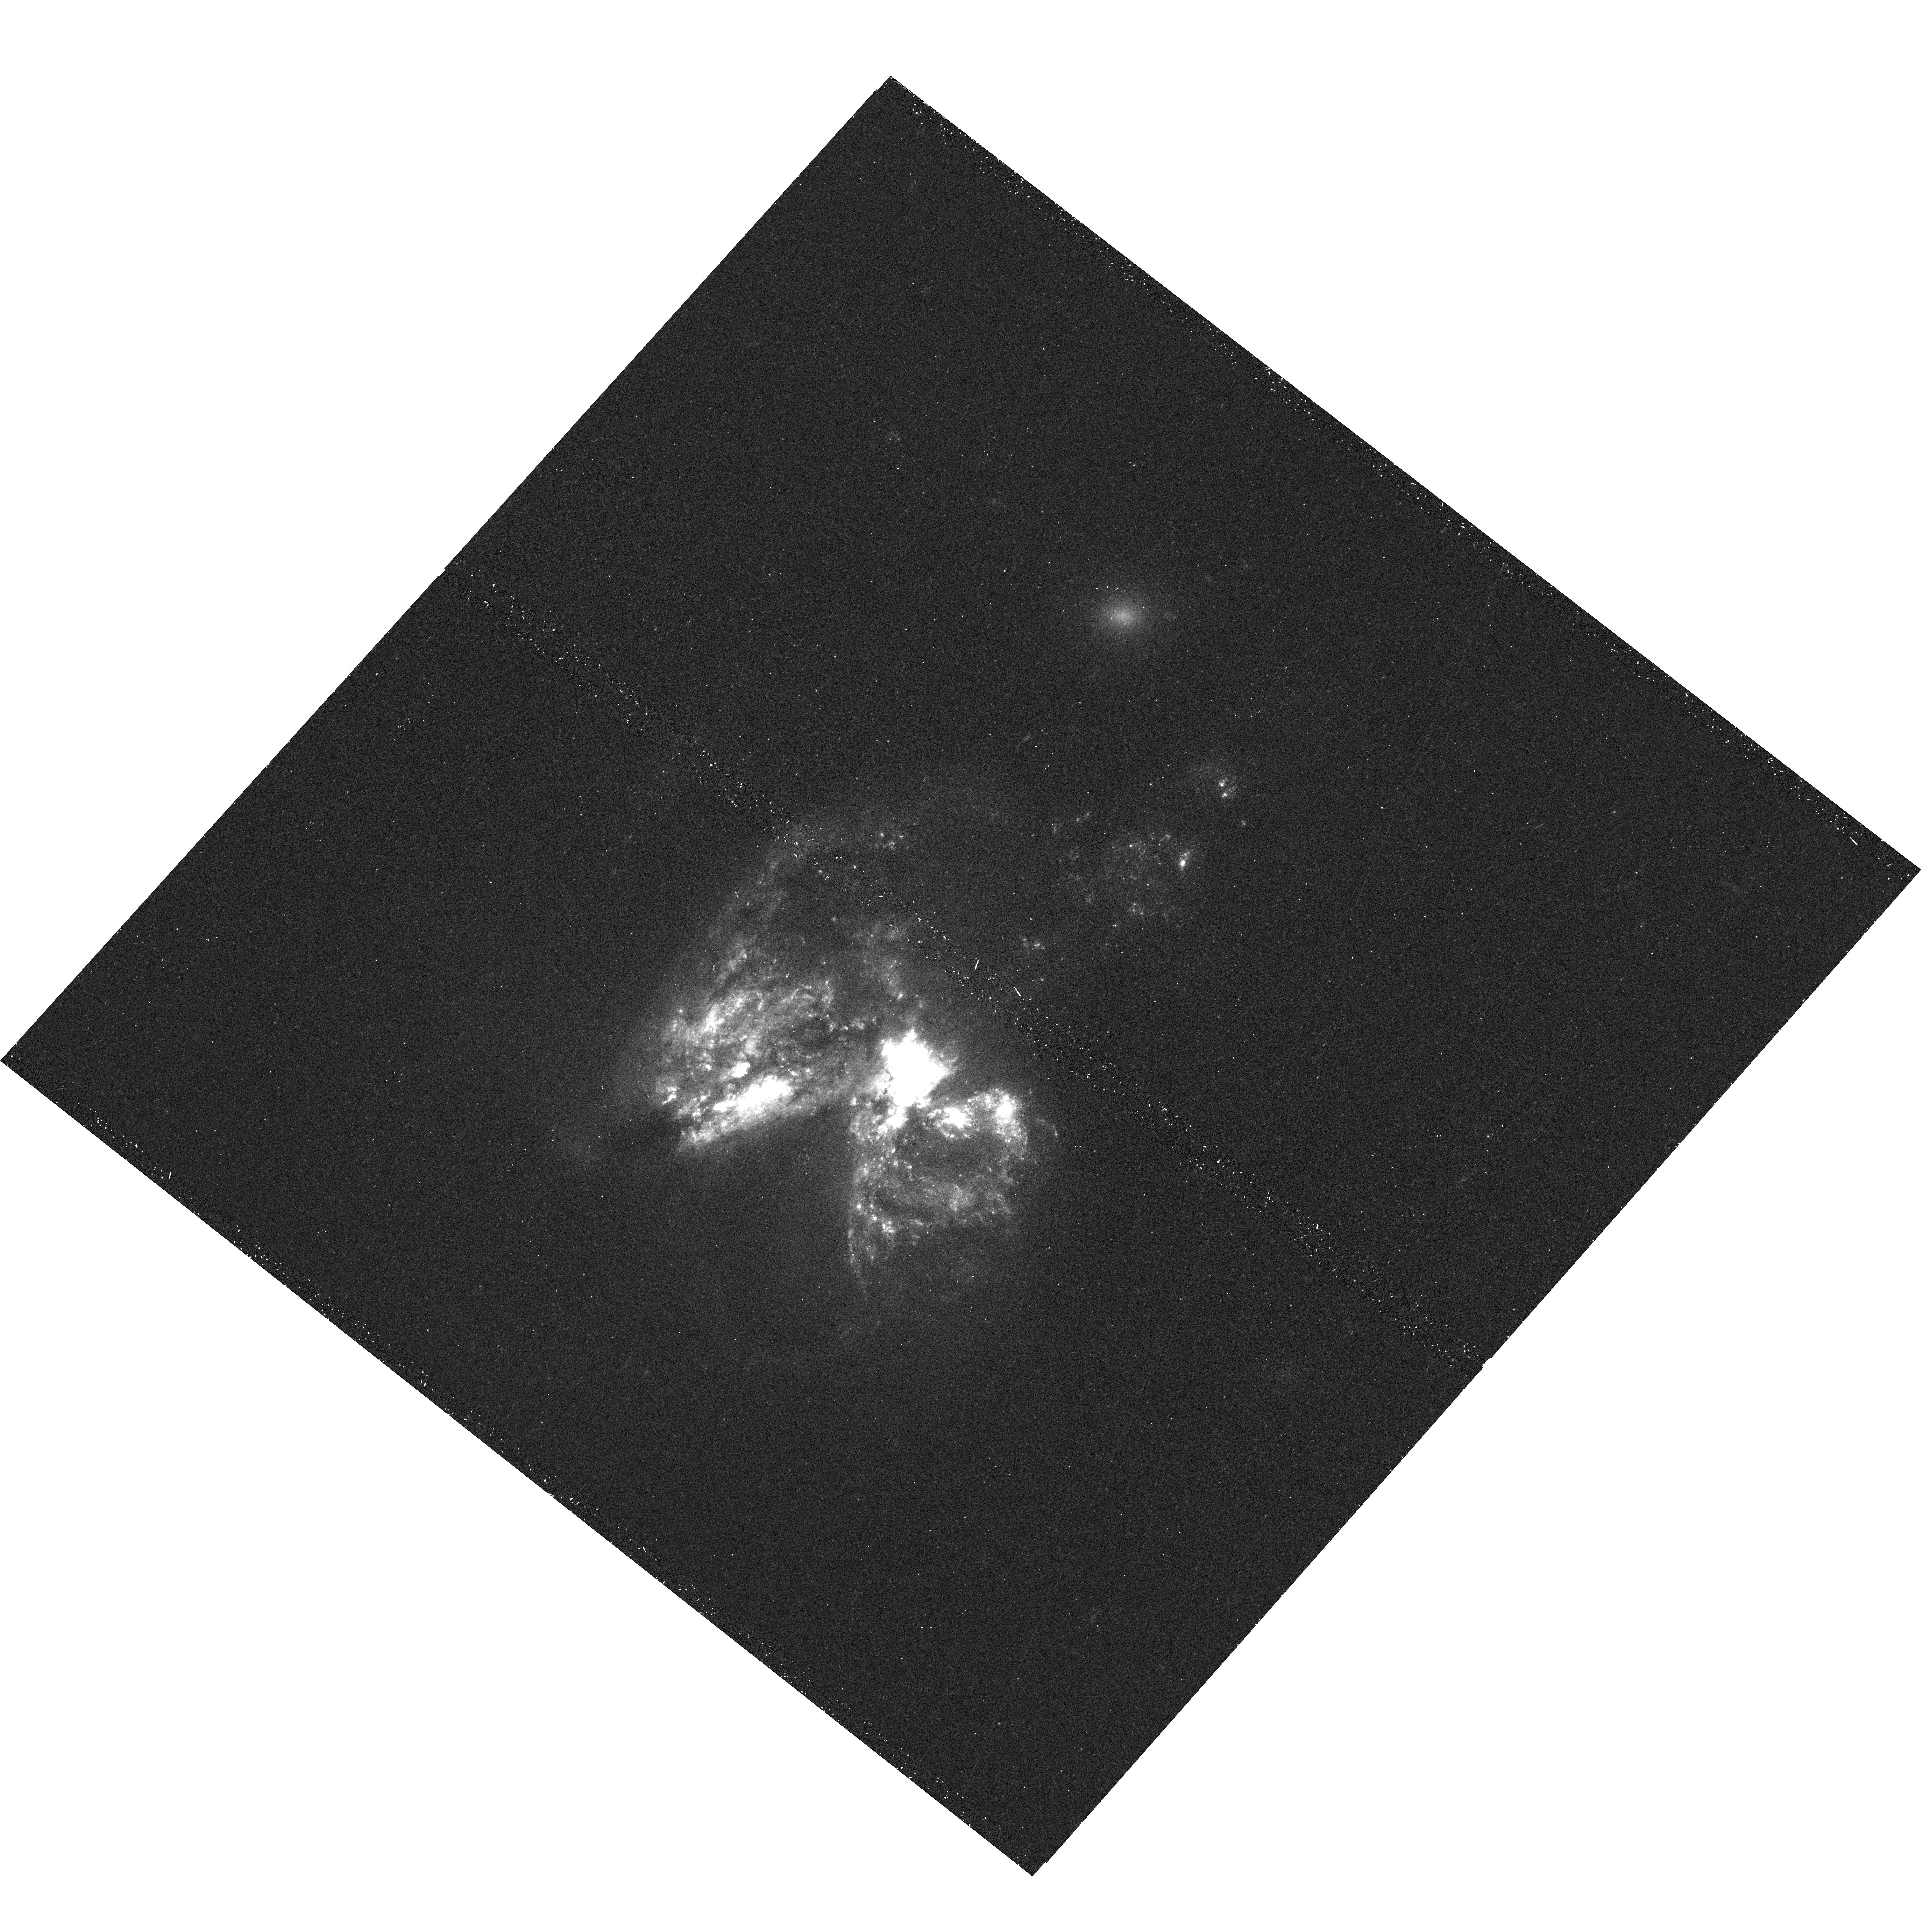
Target: SN2010O. Instrument: WFC3/UVIS. Filter: F336W. Exposure: 13 min. Observation ID: hst_12295_01_wfc3_uvis_f336w_ibfz01

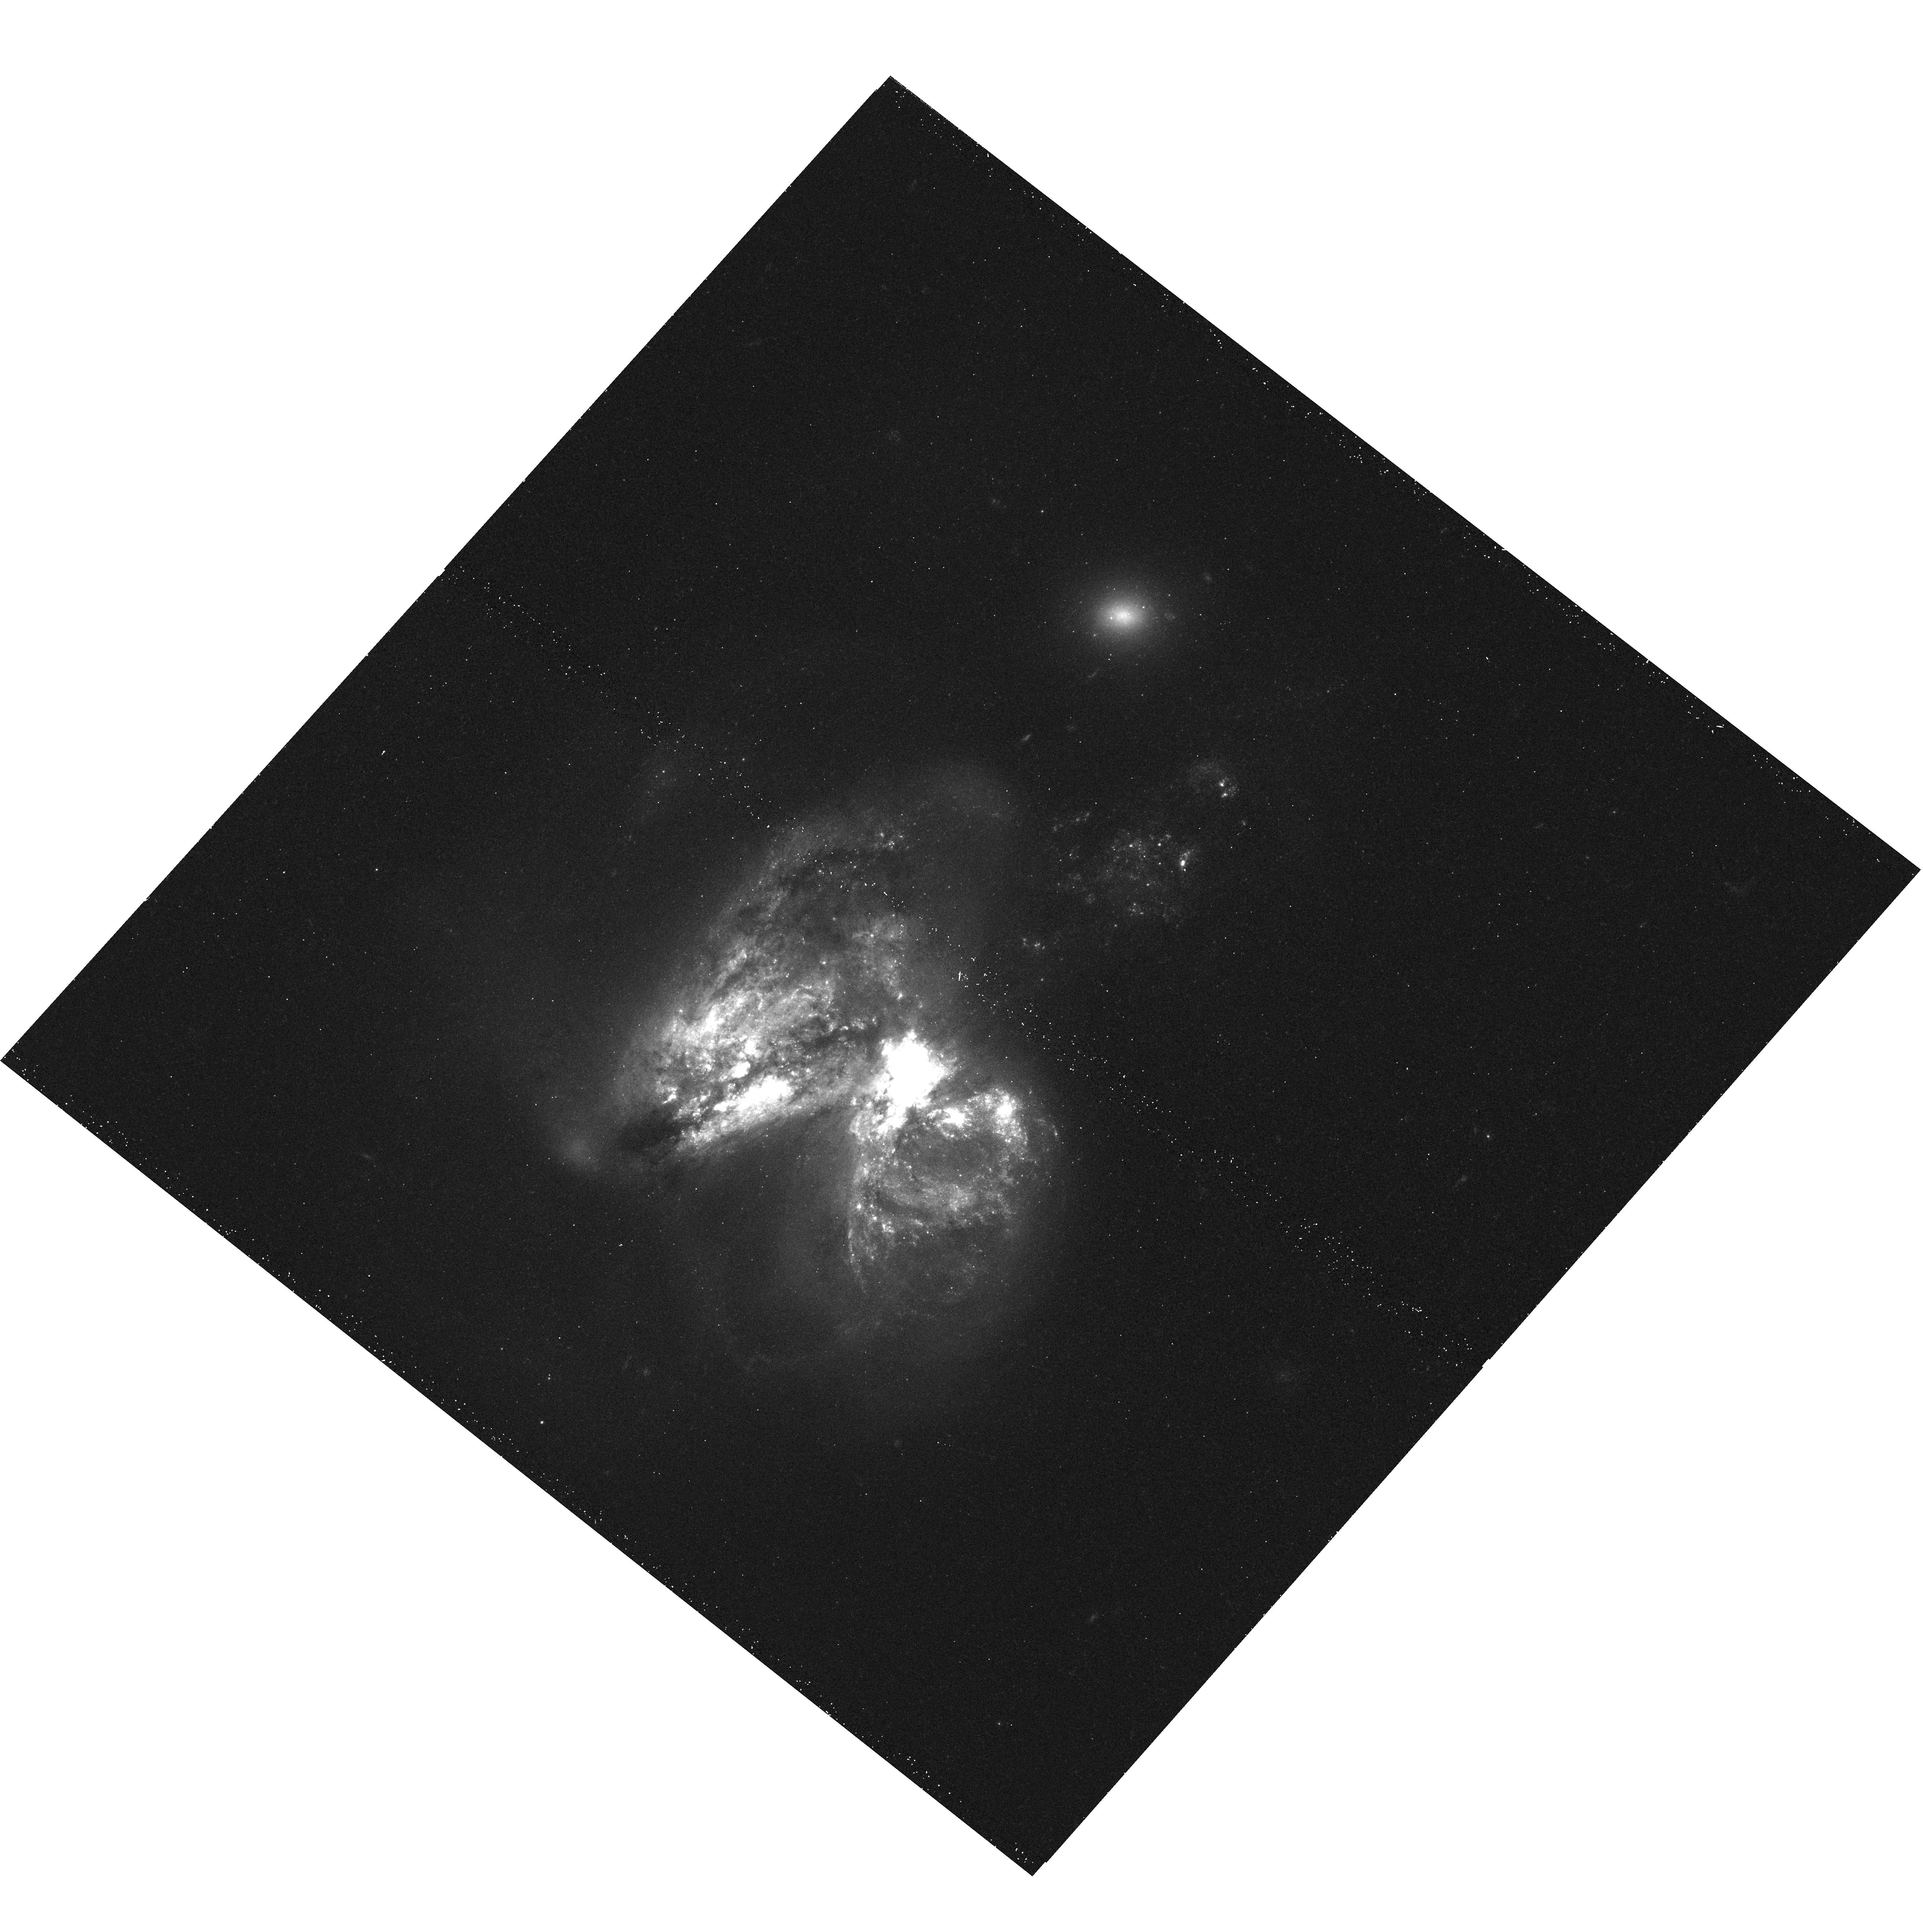
Target: SN2010O. Instrument: WFC3/UVIS. Filter: F438W. Exposure: 12 min. Observation ID: hst_12295_01_wfc3_uvis_f438w_ibfz01

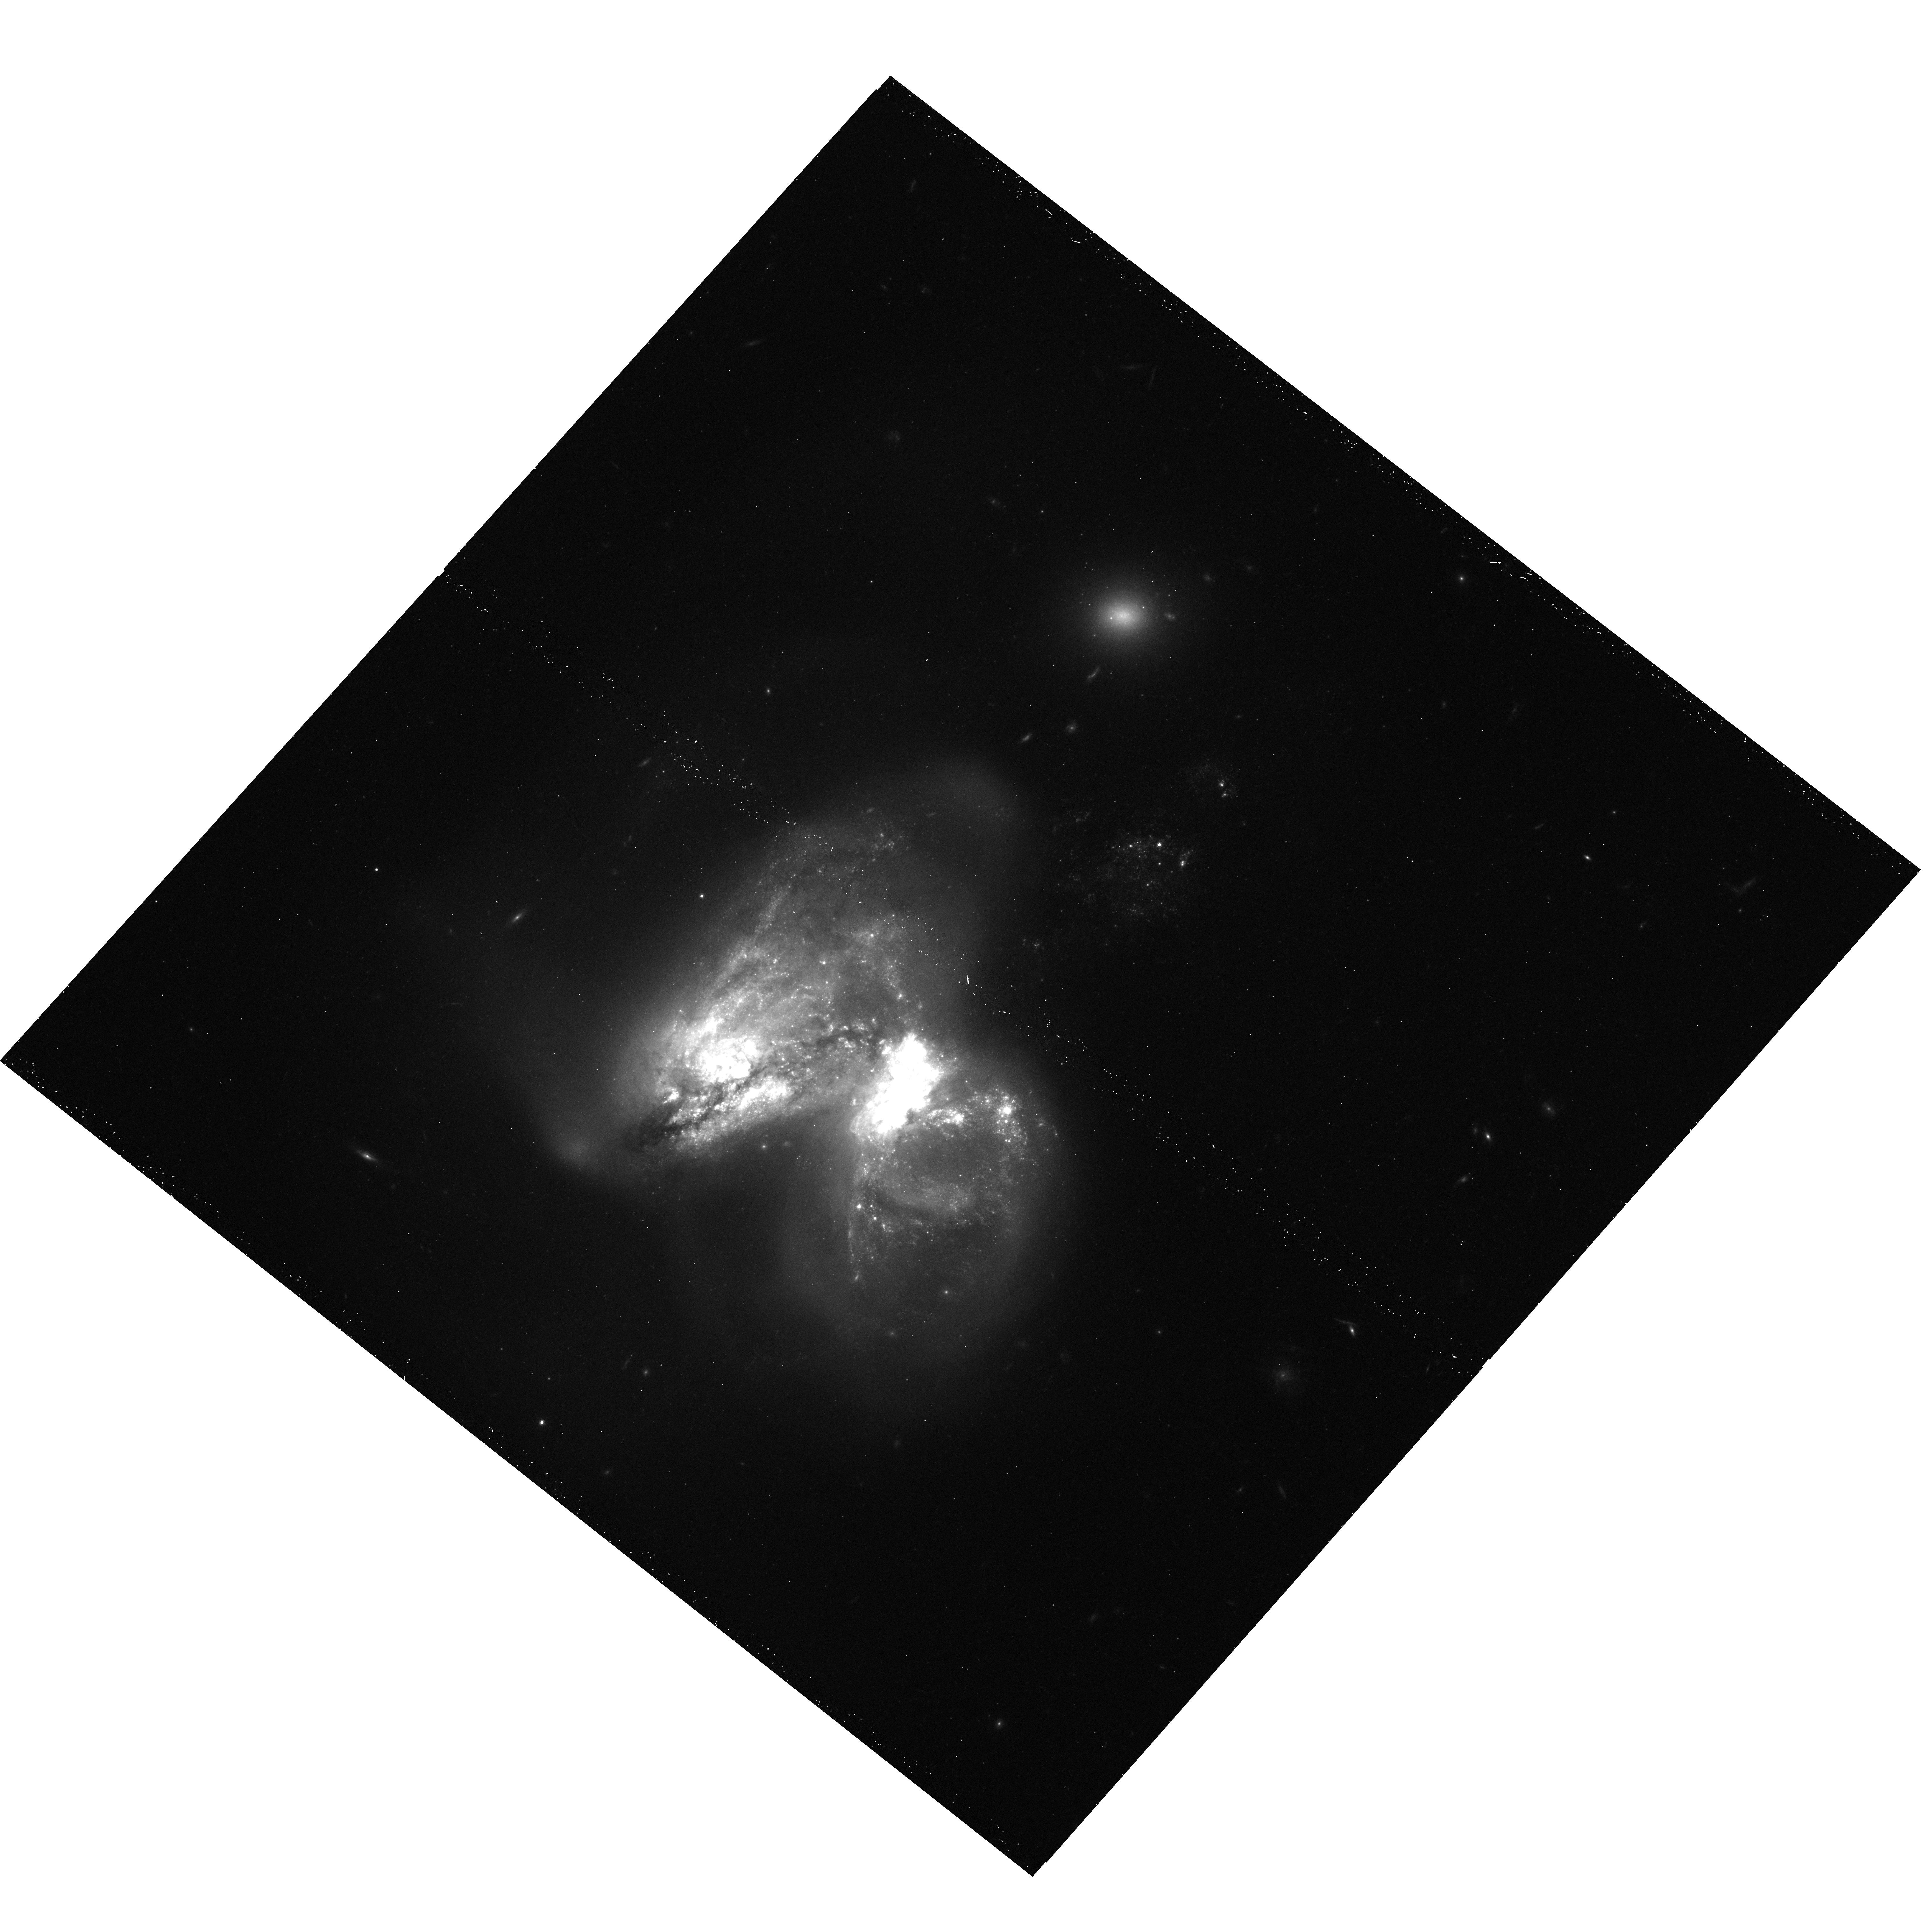
Target: SN2010O. Instrument: WFC3/UVIS. Filter: F814W. Exposure: 12 min. Observation ID: hst_12295_01_wfc3_uvis_f814w_ibfz01

Searching for the Progenitor of the Type Ib Supernova 2010O (PI: Bond, Howard E.)

Several progenitor stars of Type II supernovae (SNe) have been identified in archival pre-explosion HST images. All of them are consistent with being red supergiants, as had been expected but never actually confirmed until the advent of HST imaging. The hydrogen-deficient Type Ib and Ic SNe are in a less satisfactory state. They are believed to be core-collapse SNe arising from massive stars that have lost their H envelopes. Unfortunately, though, there has never been an identified progenitor of an SN Ib or Ic, so it remains uncertain whether they are massive Wolf-Rayet stars, or less-massive stars in interacting binaries. The appearance of the Type Ib SN 2010O, in the starburst interacting galaxy NGC 3690 (Arp 299), offers a tantalizing new opportunity. NGC 3690 has been the subject of extensive HST observations, ranging from the UV and optical to the near-IR. We obtained ground-based images of SN 2010O, and find that there is a blue cluster in the archival HST images close to the nominal SN position. If the SN did indeed arise in this cluster, its spectral energy distribution, obtained from the HST archival data, constrains the turnoff mass to about 14 Msun. SN 2010O has also become even more interesting because of its close proximity to a variable X-ray source discovered by our team in pre-explosion Chandra images. Both of these findings would support the interacting-binary origin of this SN Ib. The astrometric precision possible from our ground-based images is insufficient to verify the location of SN 2010O conclusively. We therefore propose a set of short WFC3 exposures, while the SN is still luminous, in order to confirm the association of the SN with the young cluster and with the X-ray source.